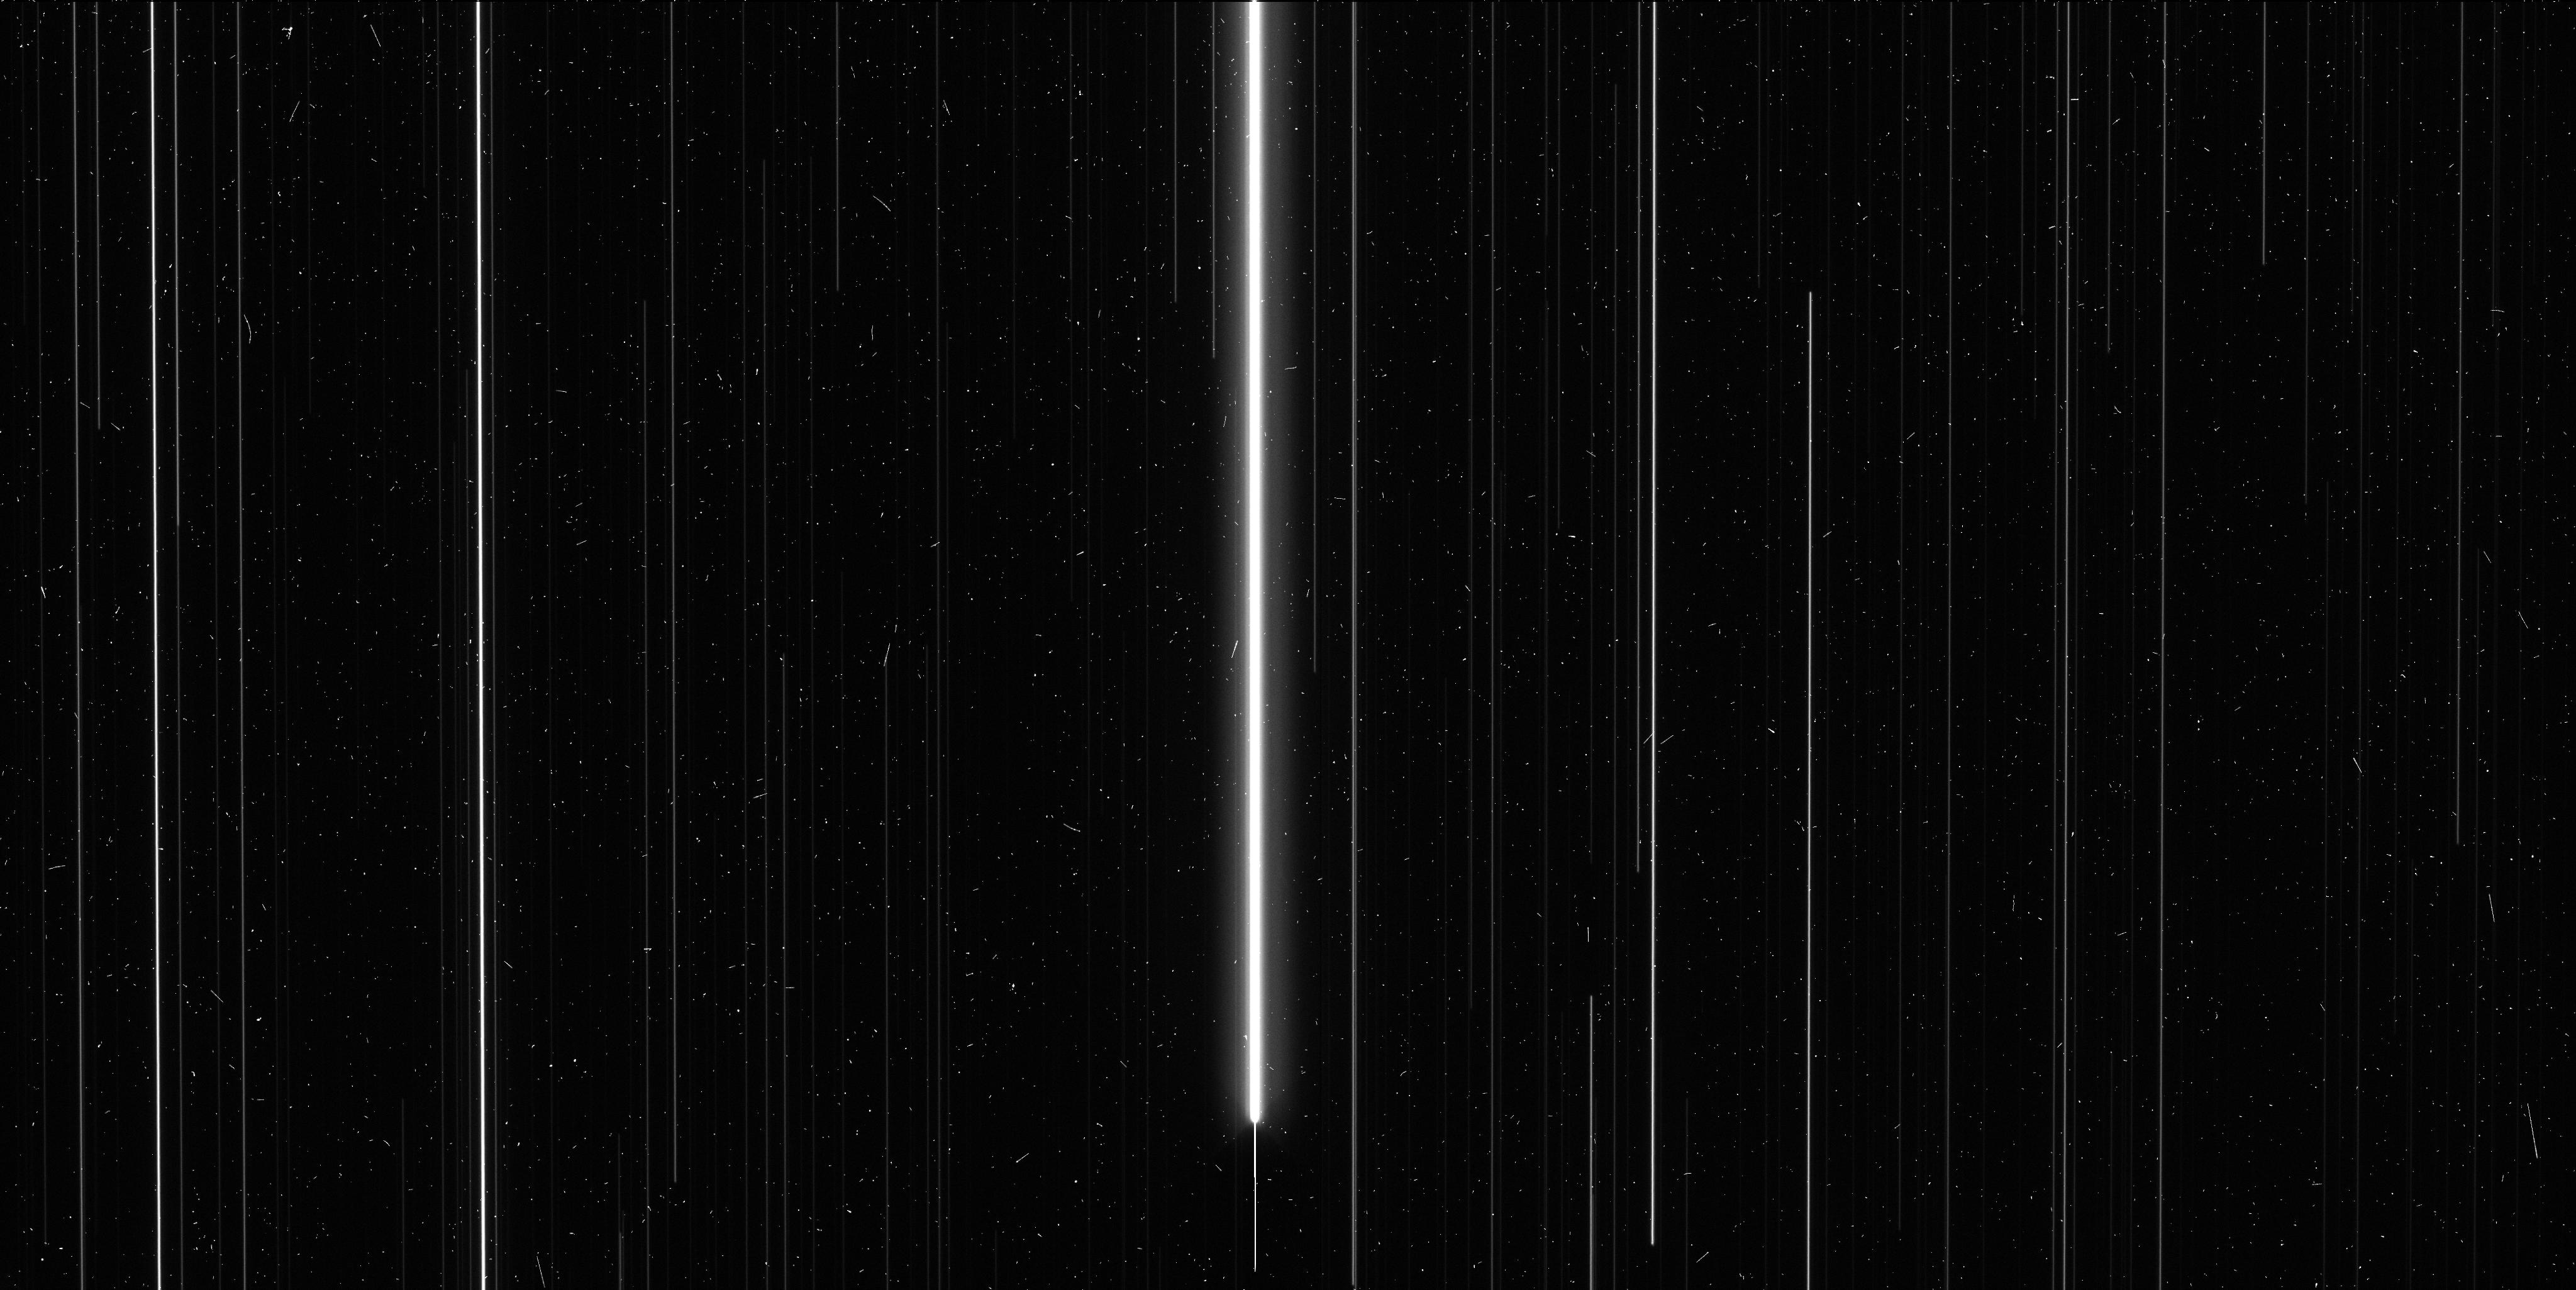
Target: V-DD-CAS
Instrument: WFC3/UVIS
Filter: F606W
Exposure: 6 min
Observation ID: ibzc21p6q

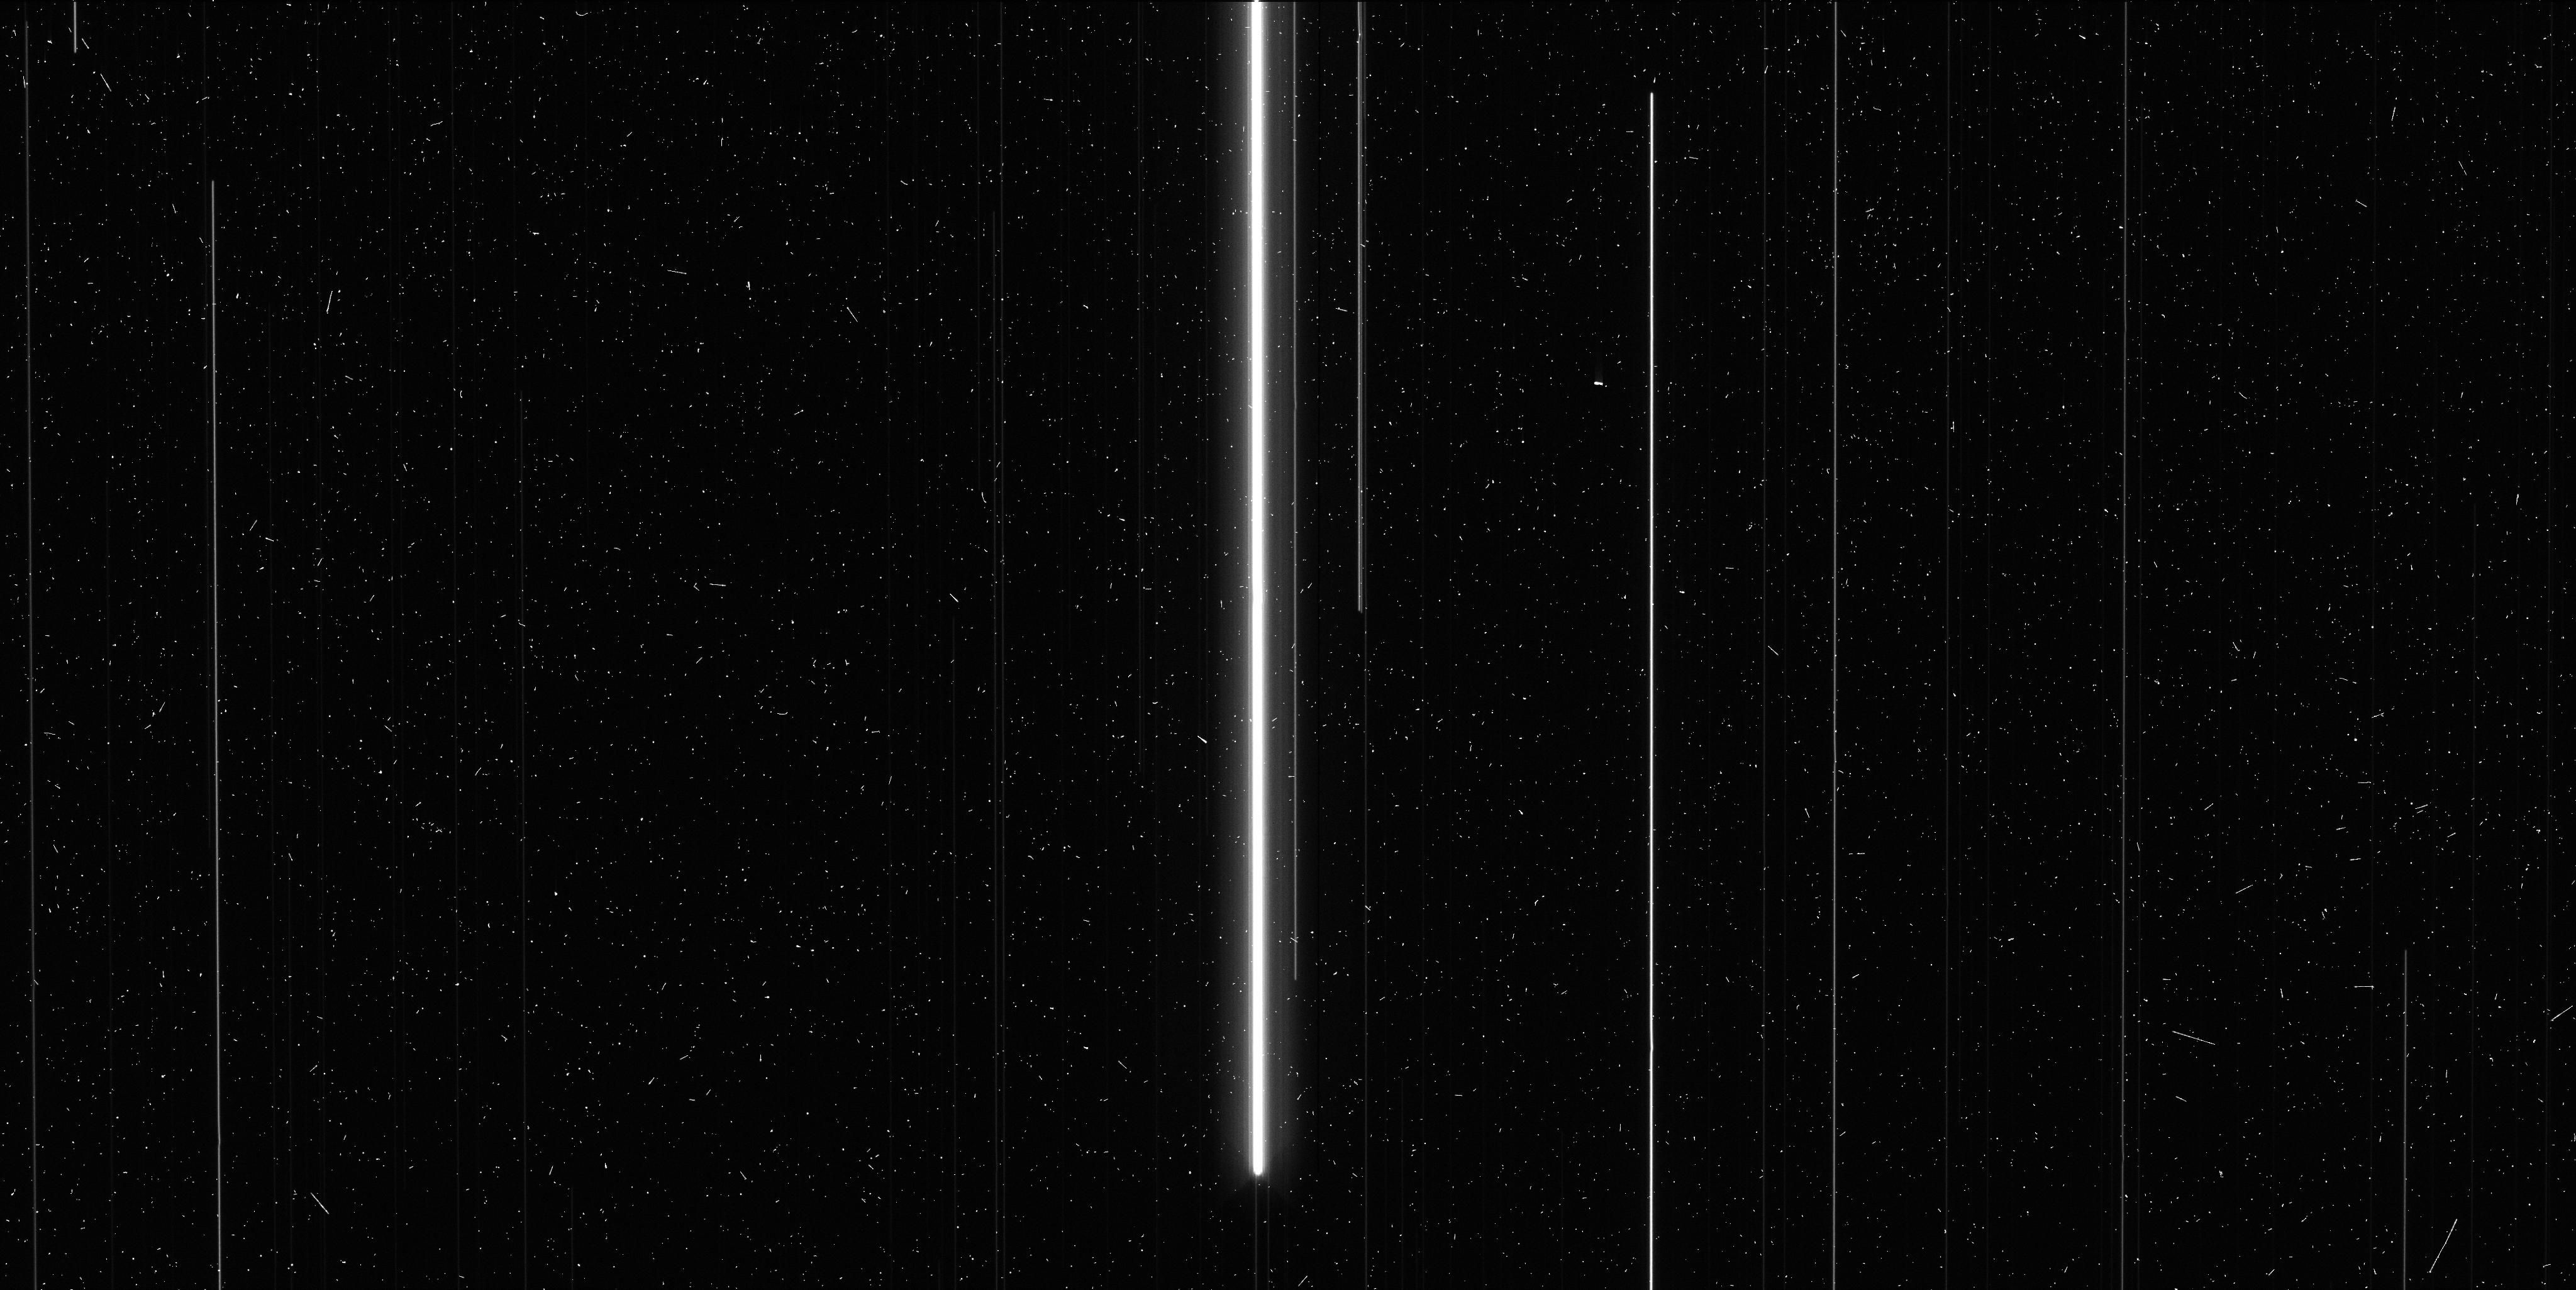
Target: V-SZ-CYG
Instrument: WFC3/UVIS
Filter: F621M
Exposure: 6 min
Observation ID: ibzc18kfq

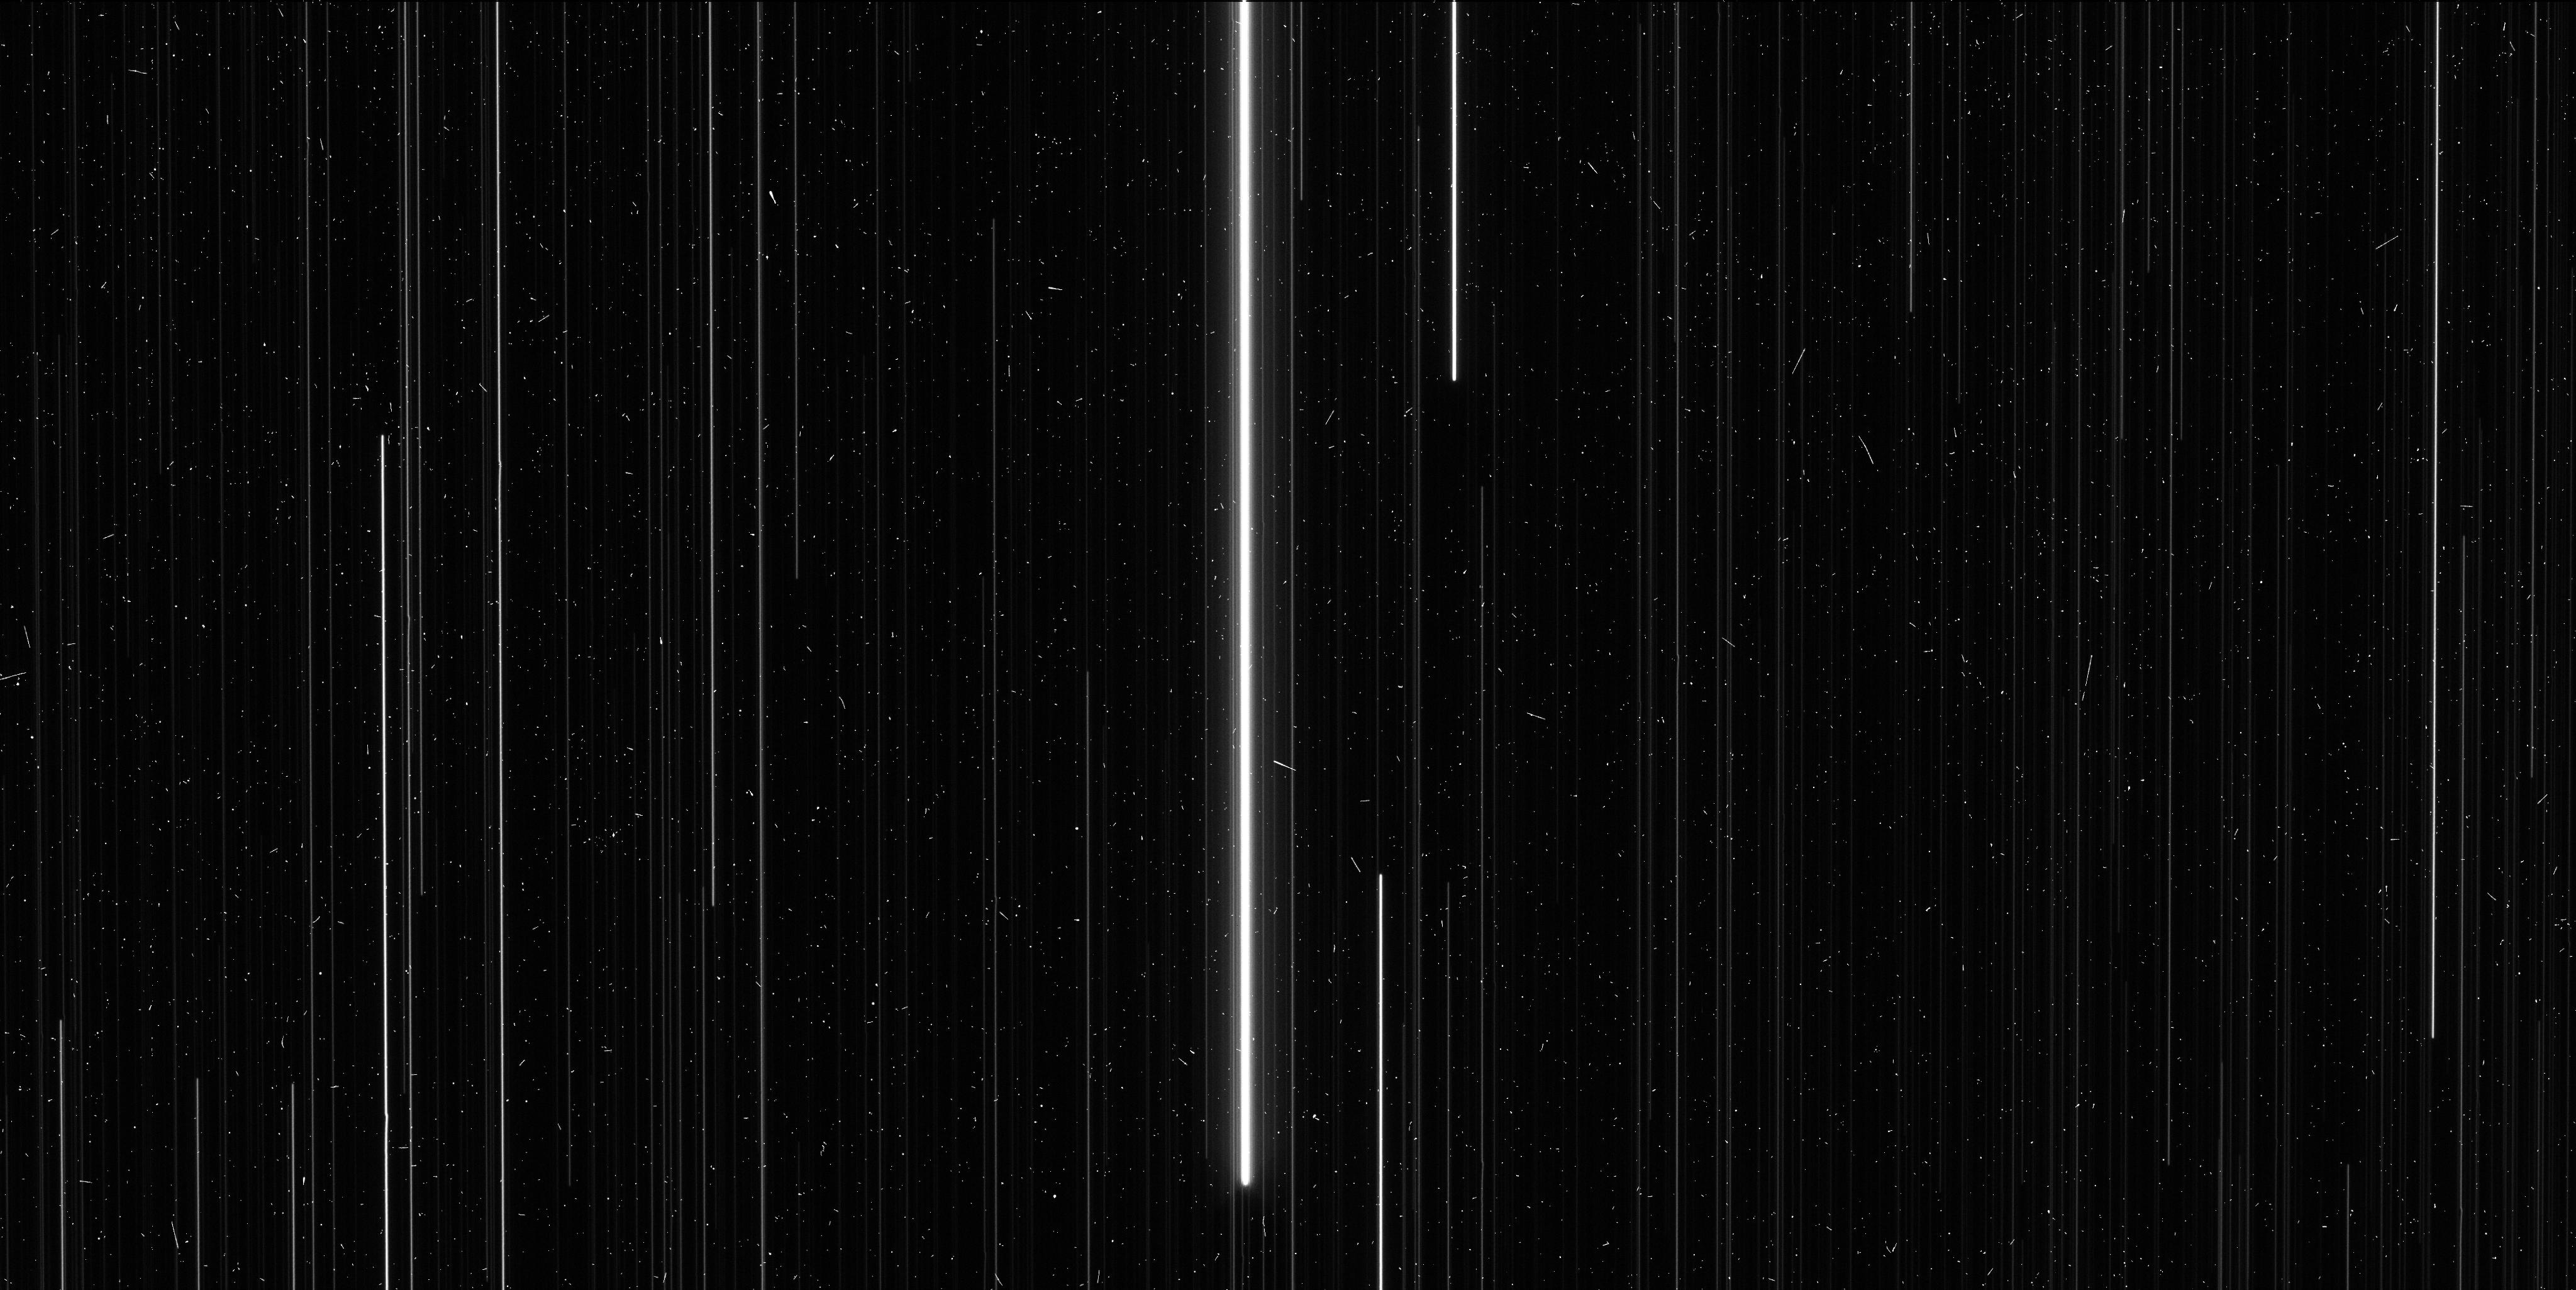
Target: V-Z-SCT
Instrument: WFC3/UVIS
Filter: F621M
Exposure: 6 min
Observation ID: ibzc16r6q

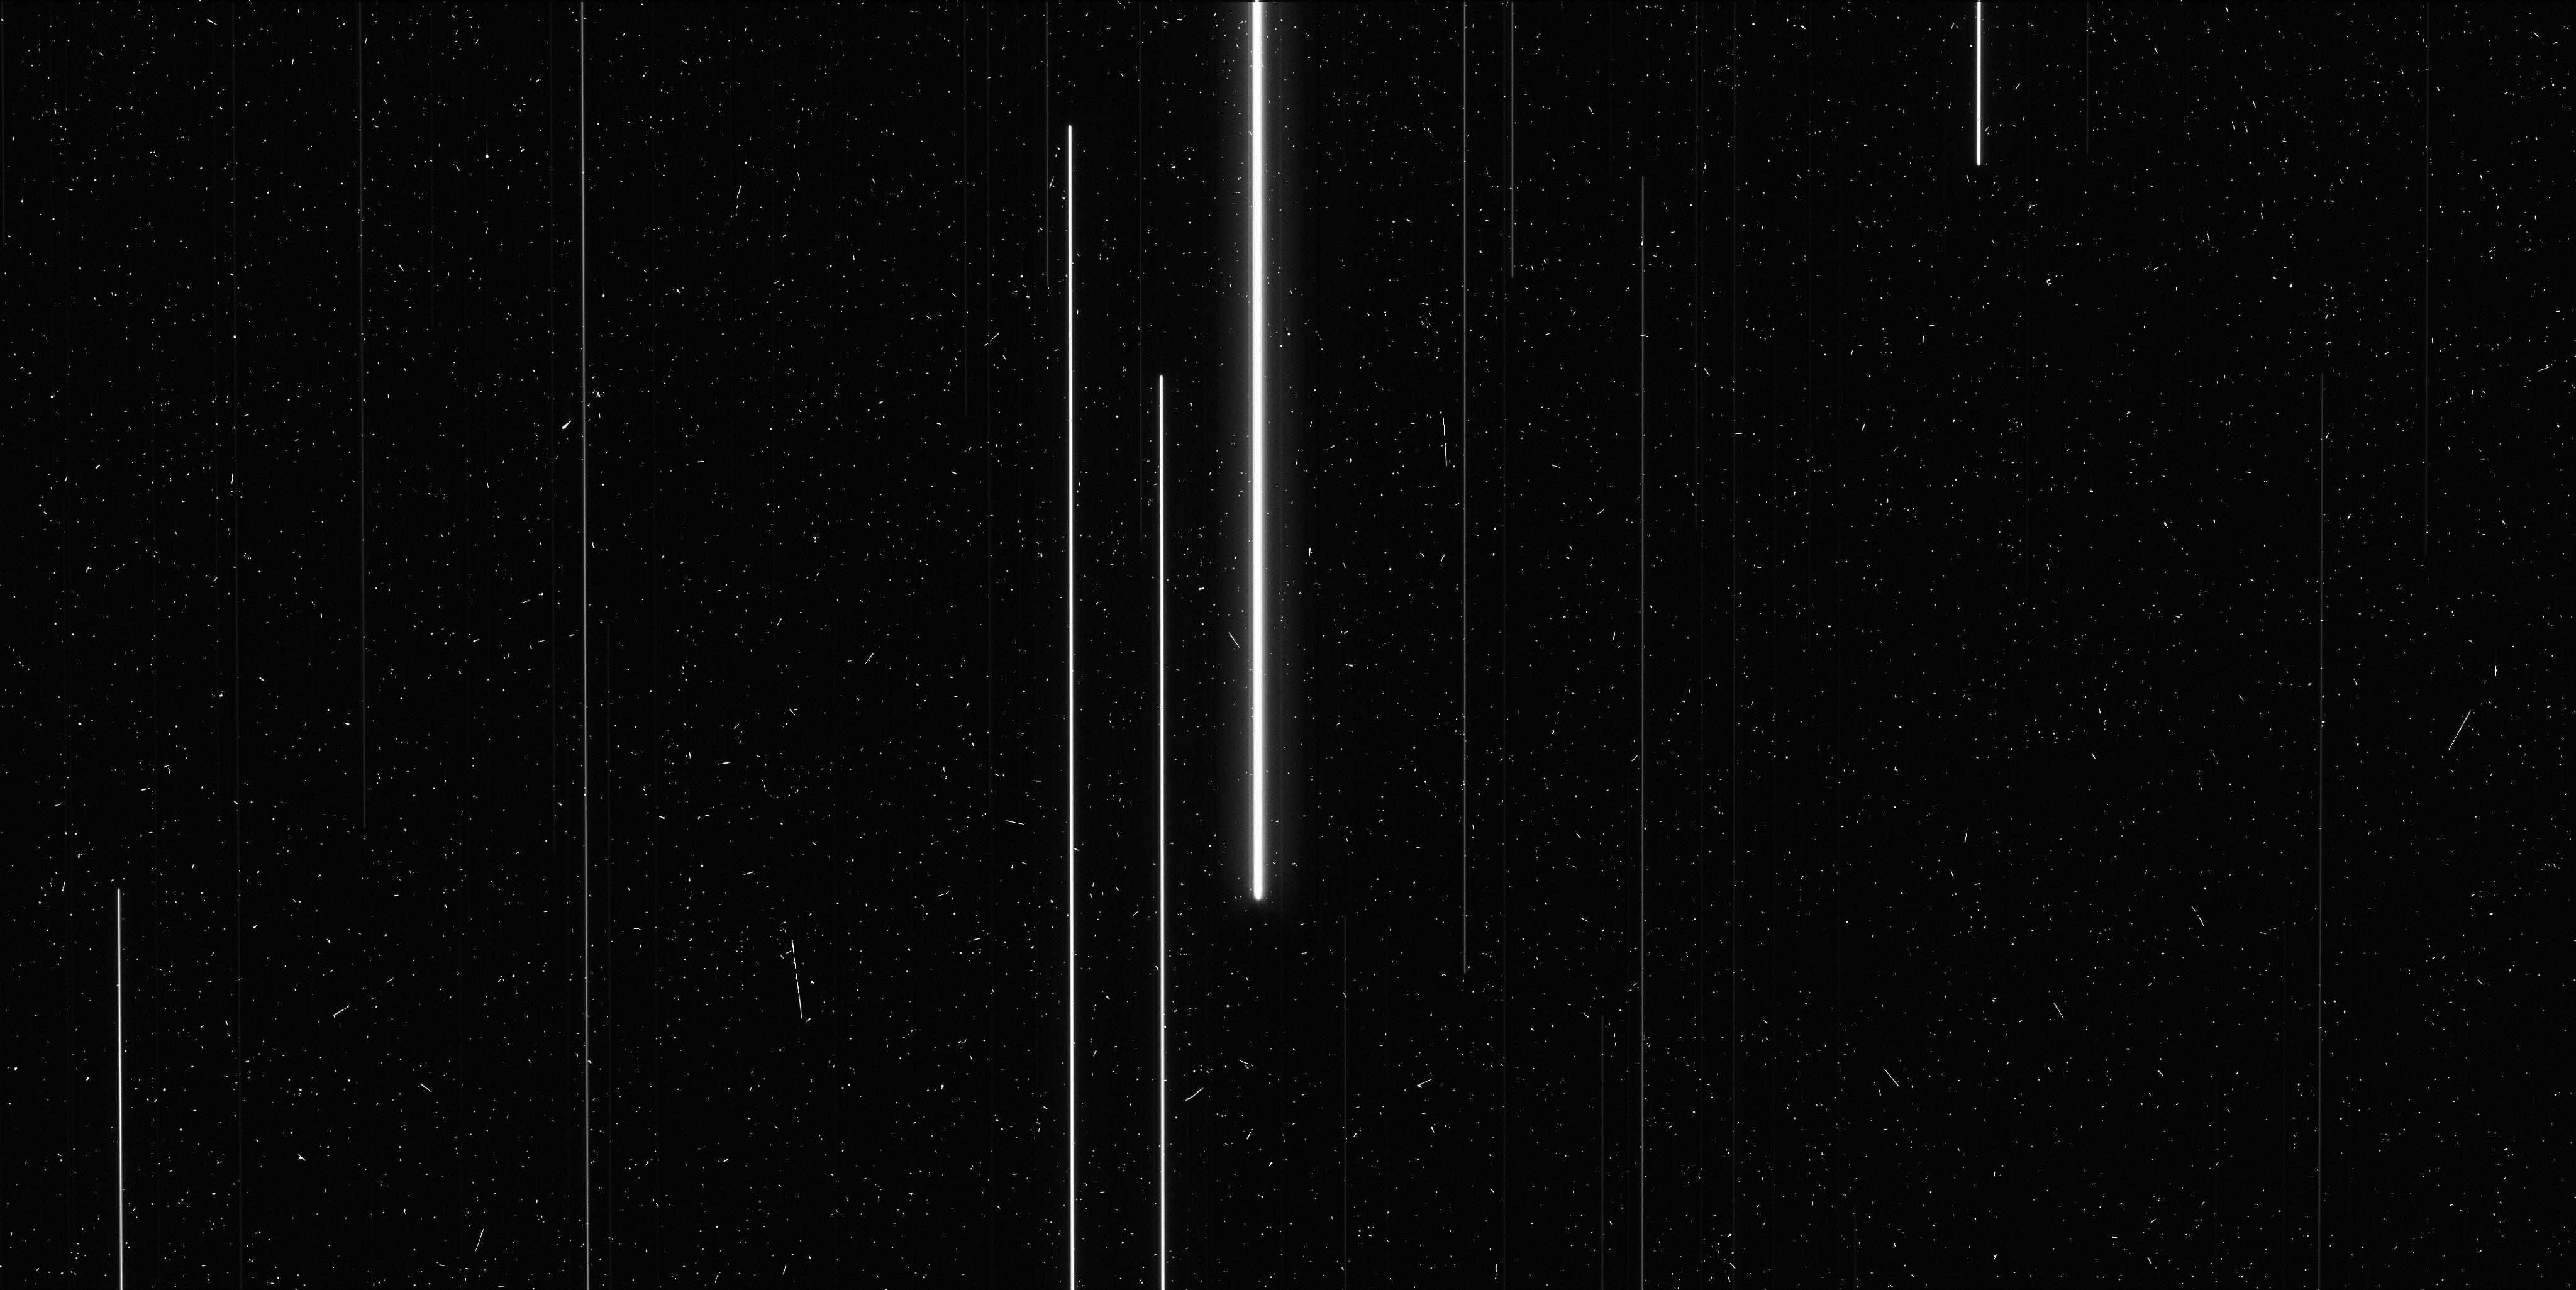
Target: V-SS-CMA
Instrument: WFC3/UVIS
Filter: F621M
Exposure: 6 min
Observation ID: ibzc04knq

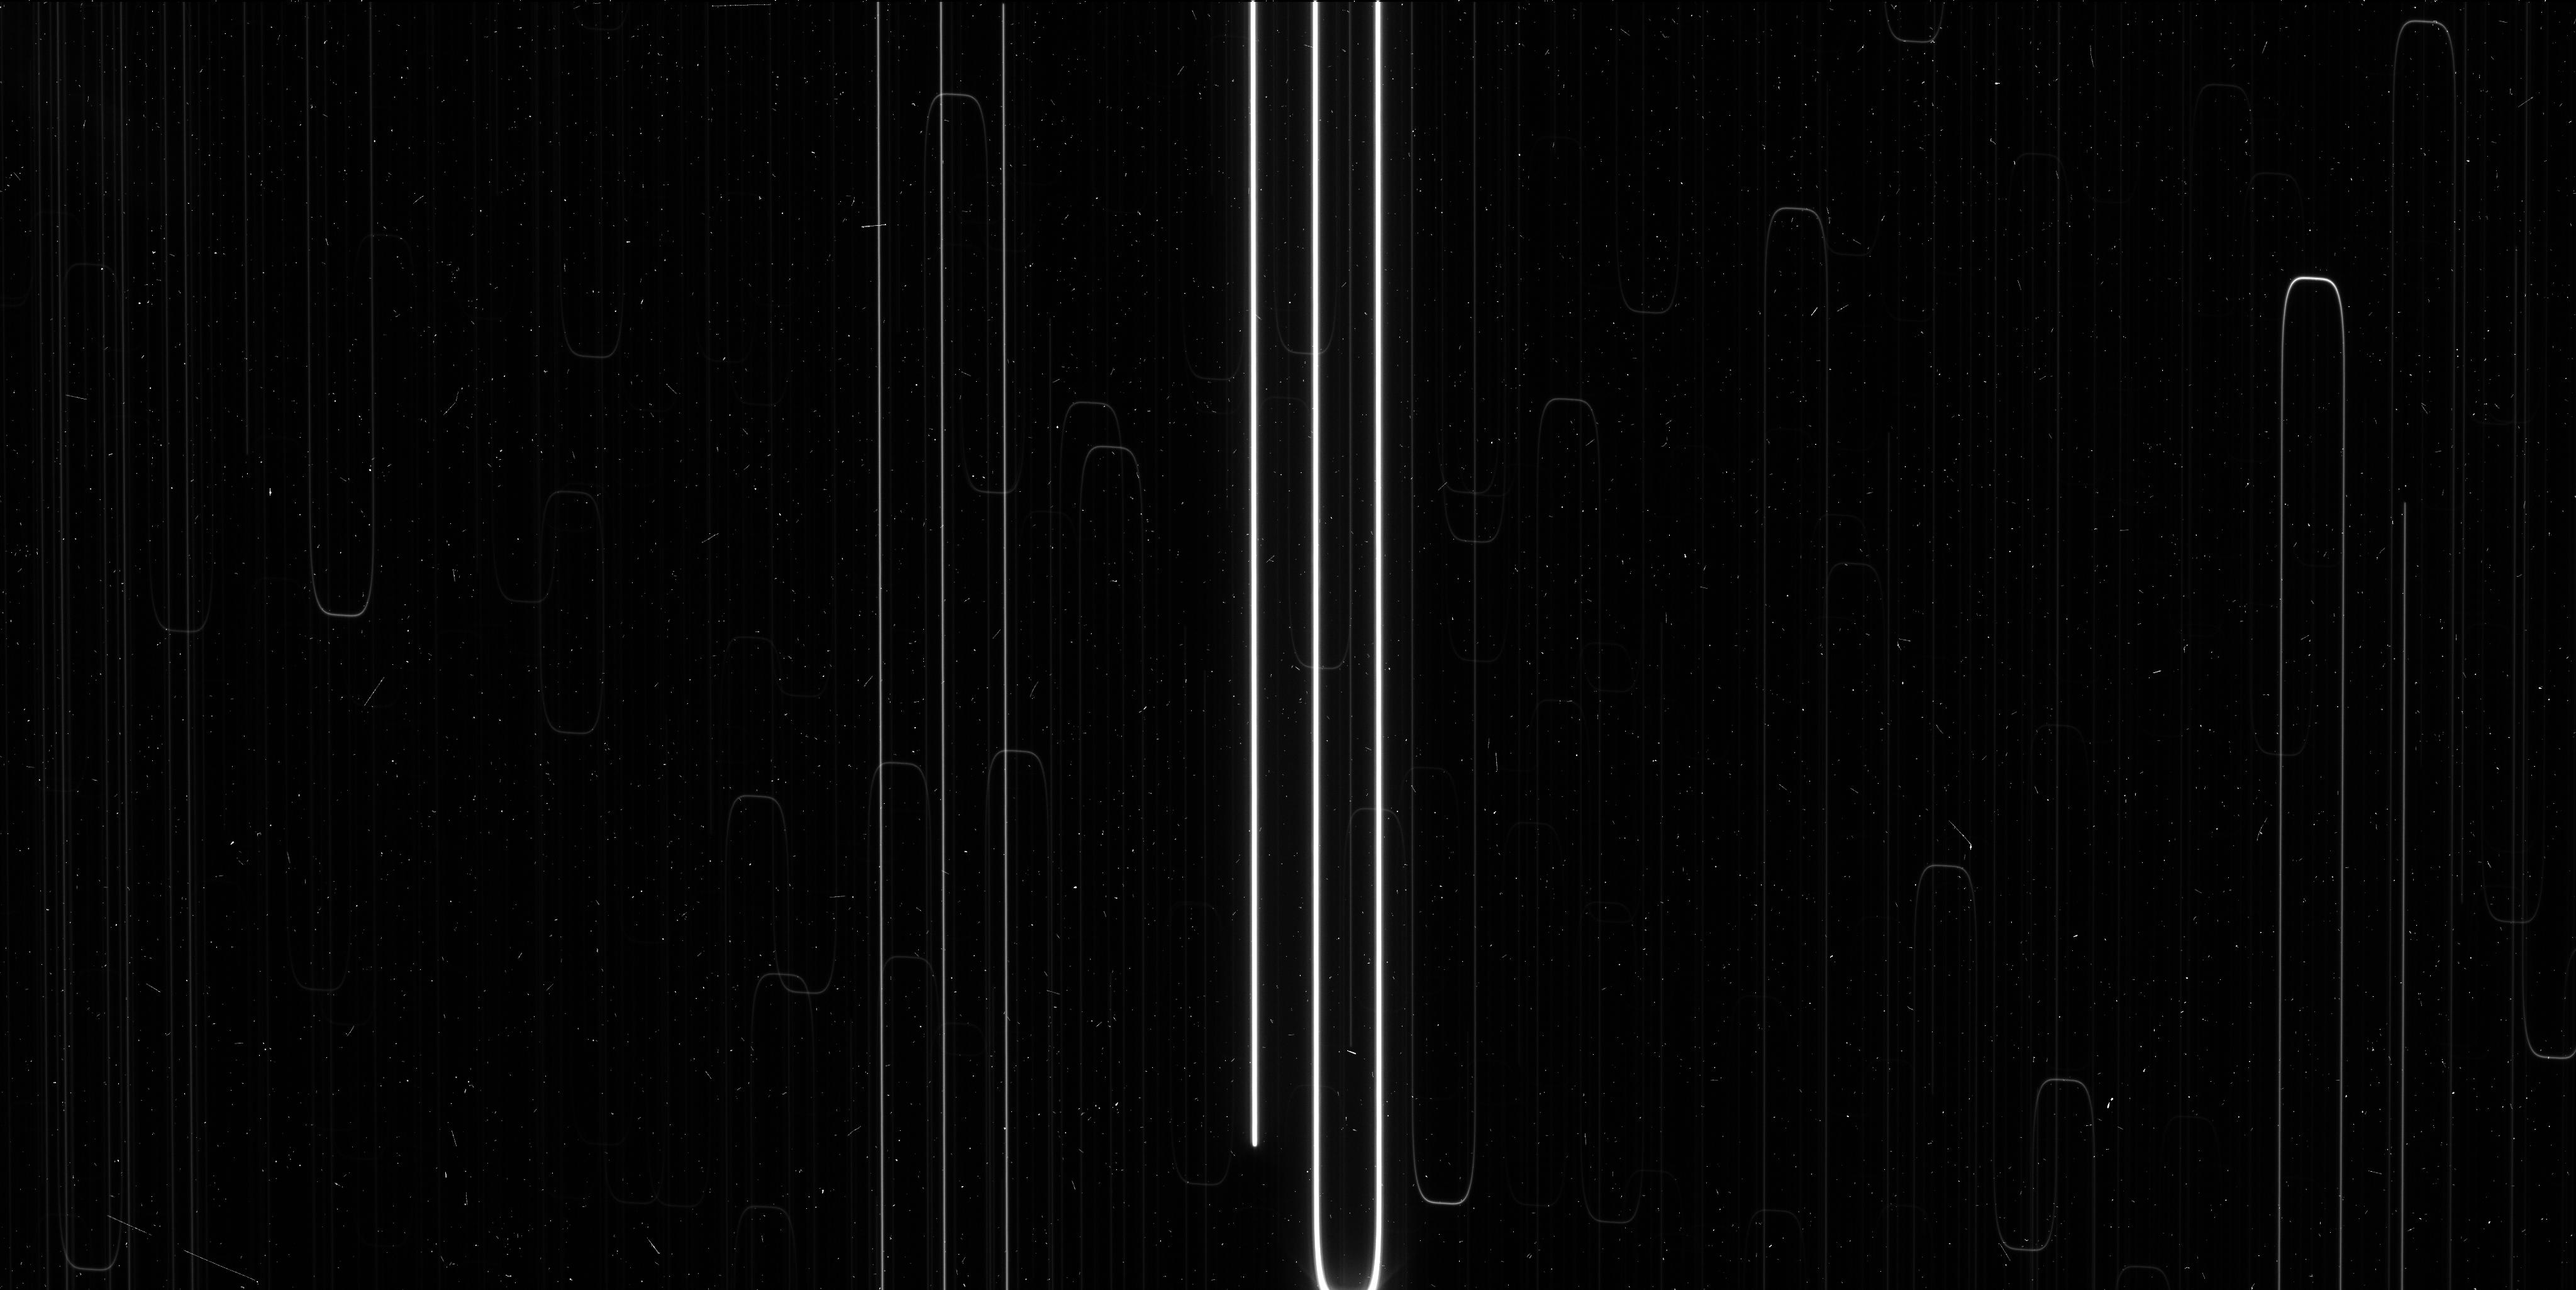
Target: V-XY-CAR
Instrument: WFC3/UVIS
Filter: F606W
Exposure: 6 min
Observation ID: ibzc02ihq

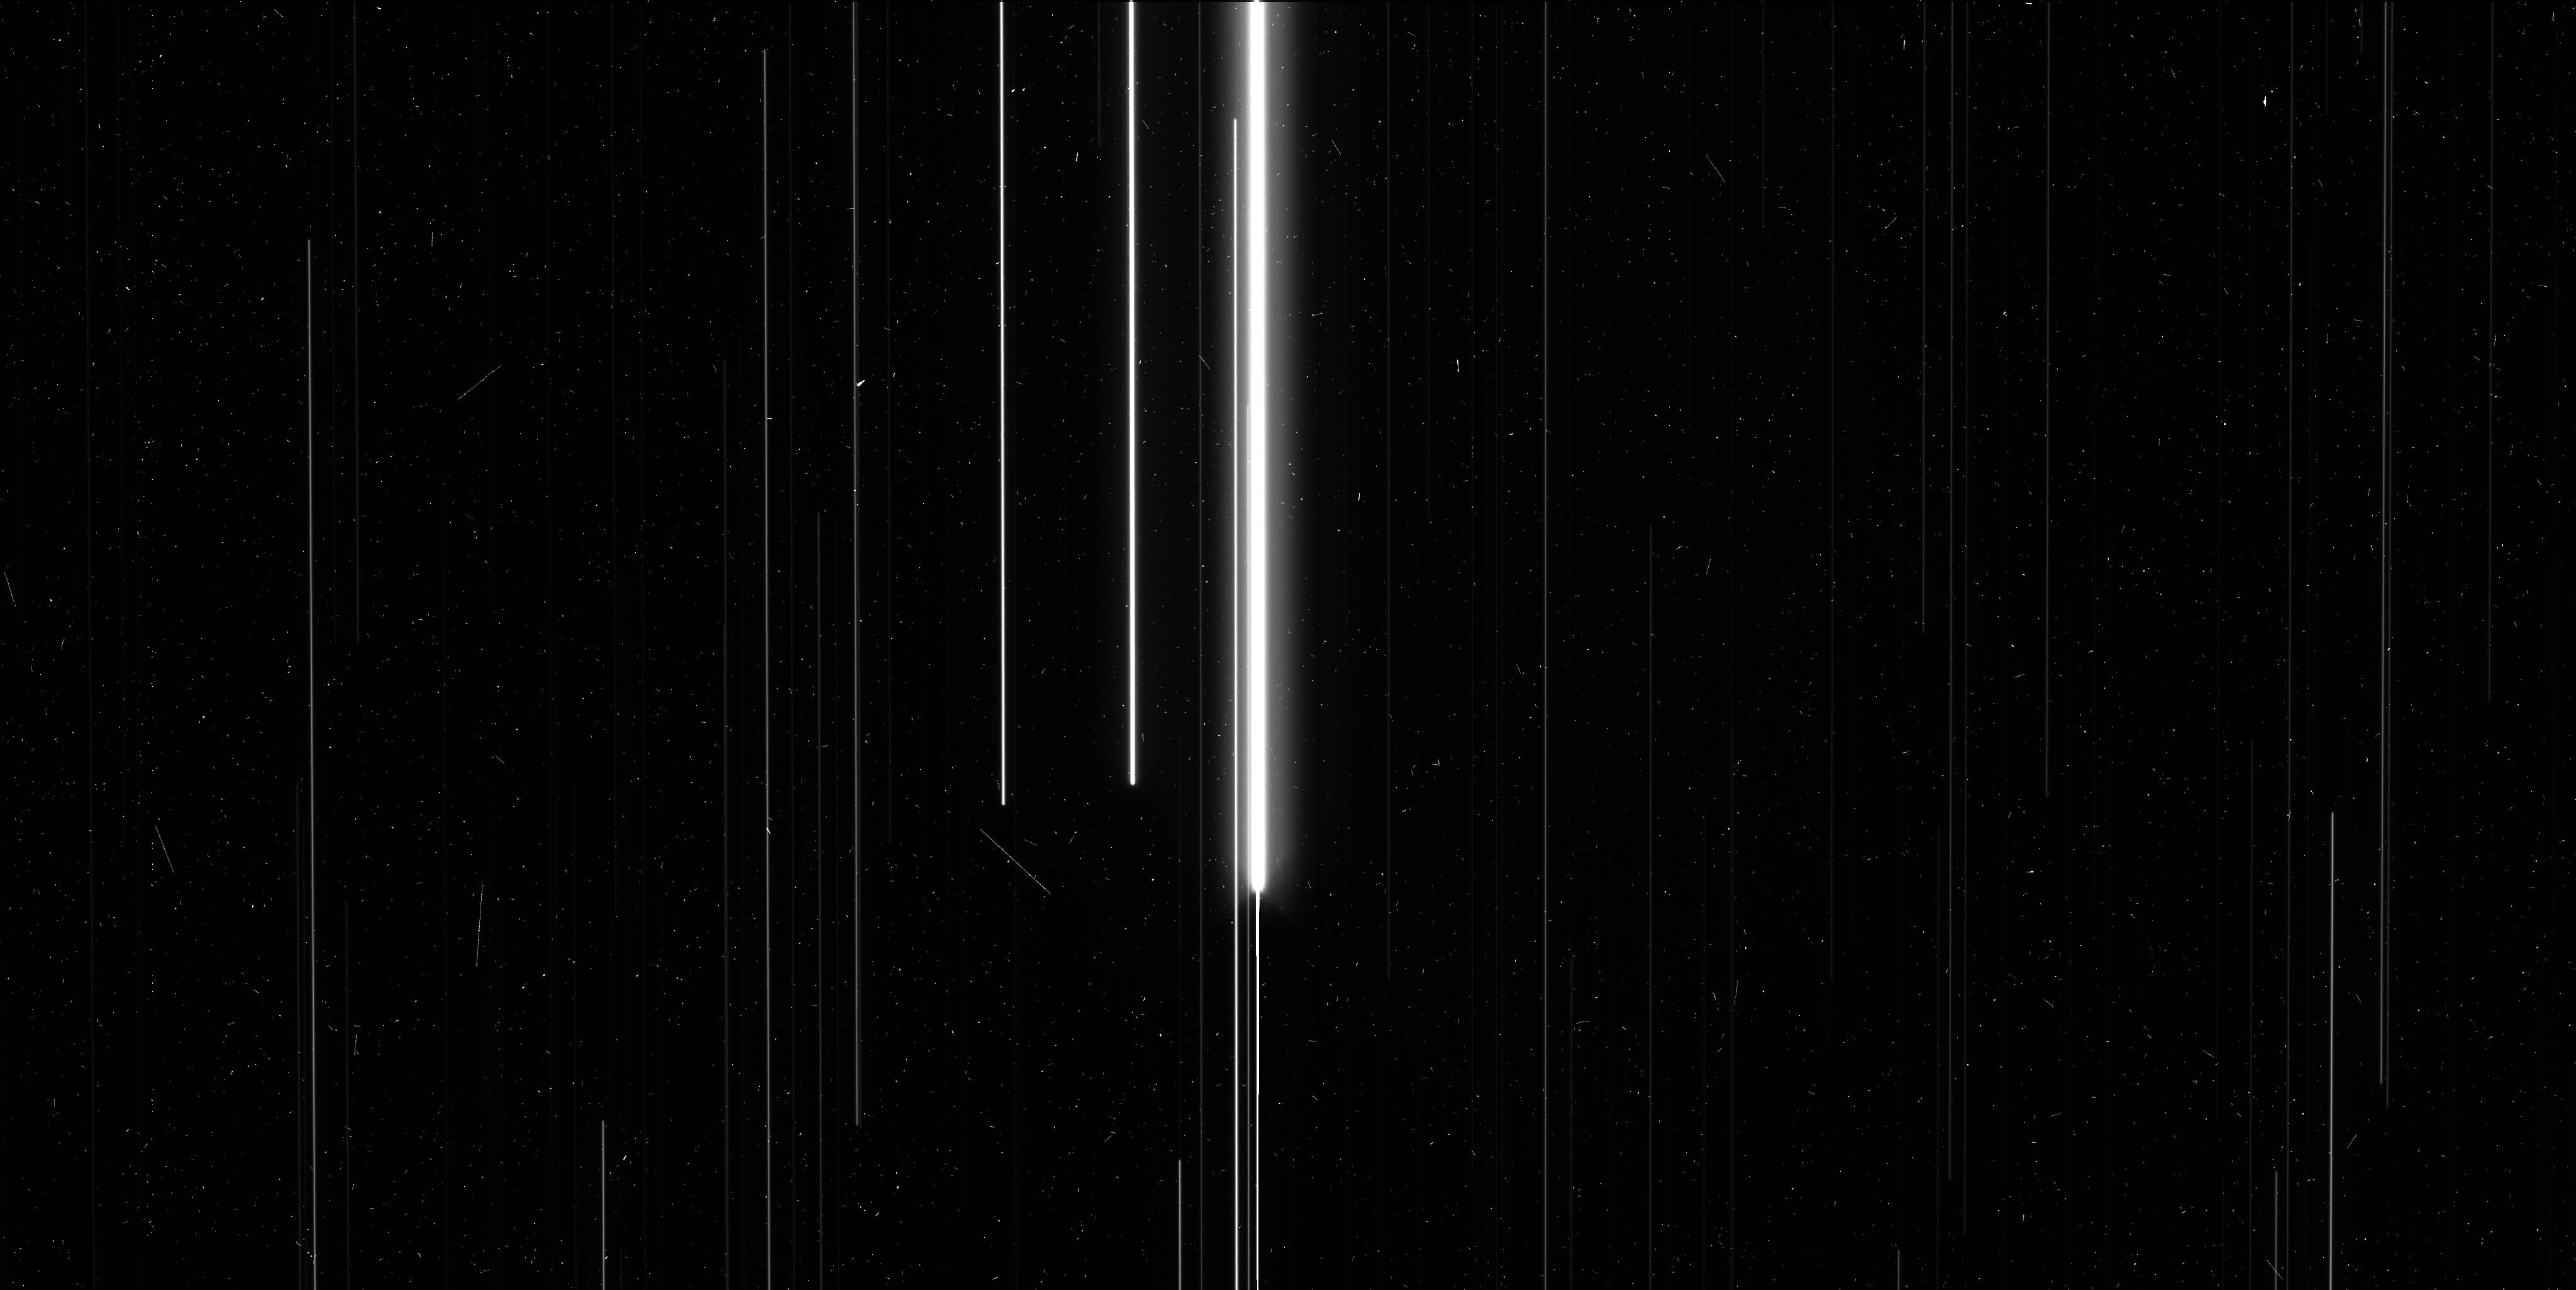
Target: V-AQ-PUP
Instrument: WFC3/UVIS
Filter: F606W
Exposure: 4 min
Observation ID: ibzc14pbq

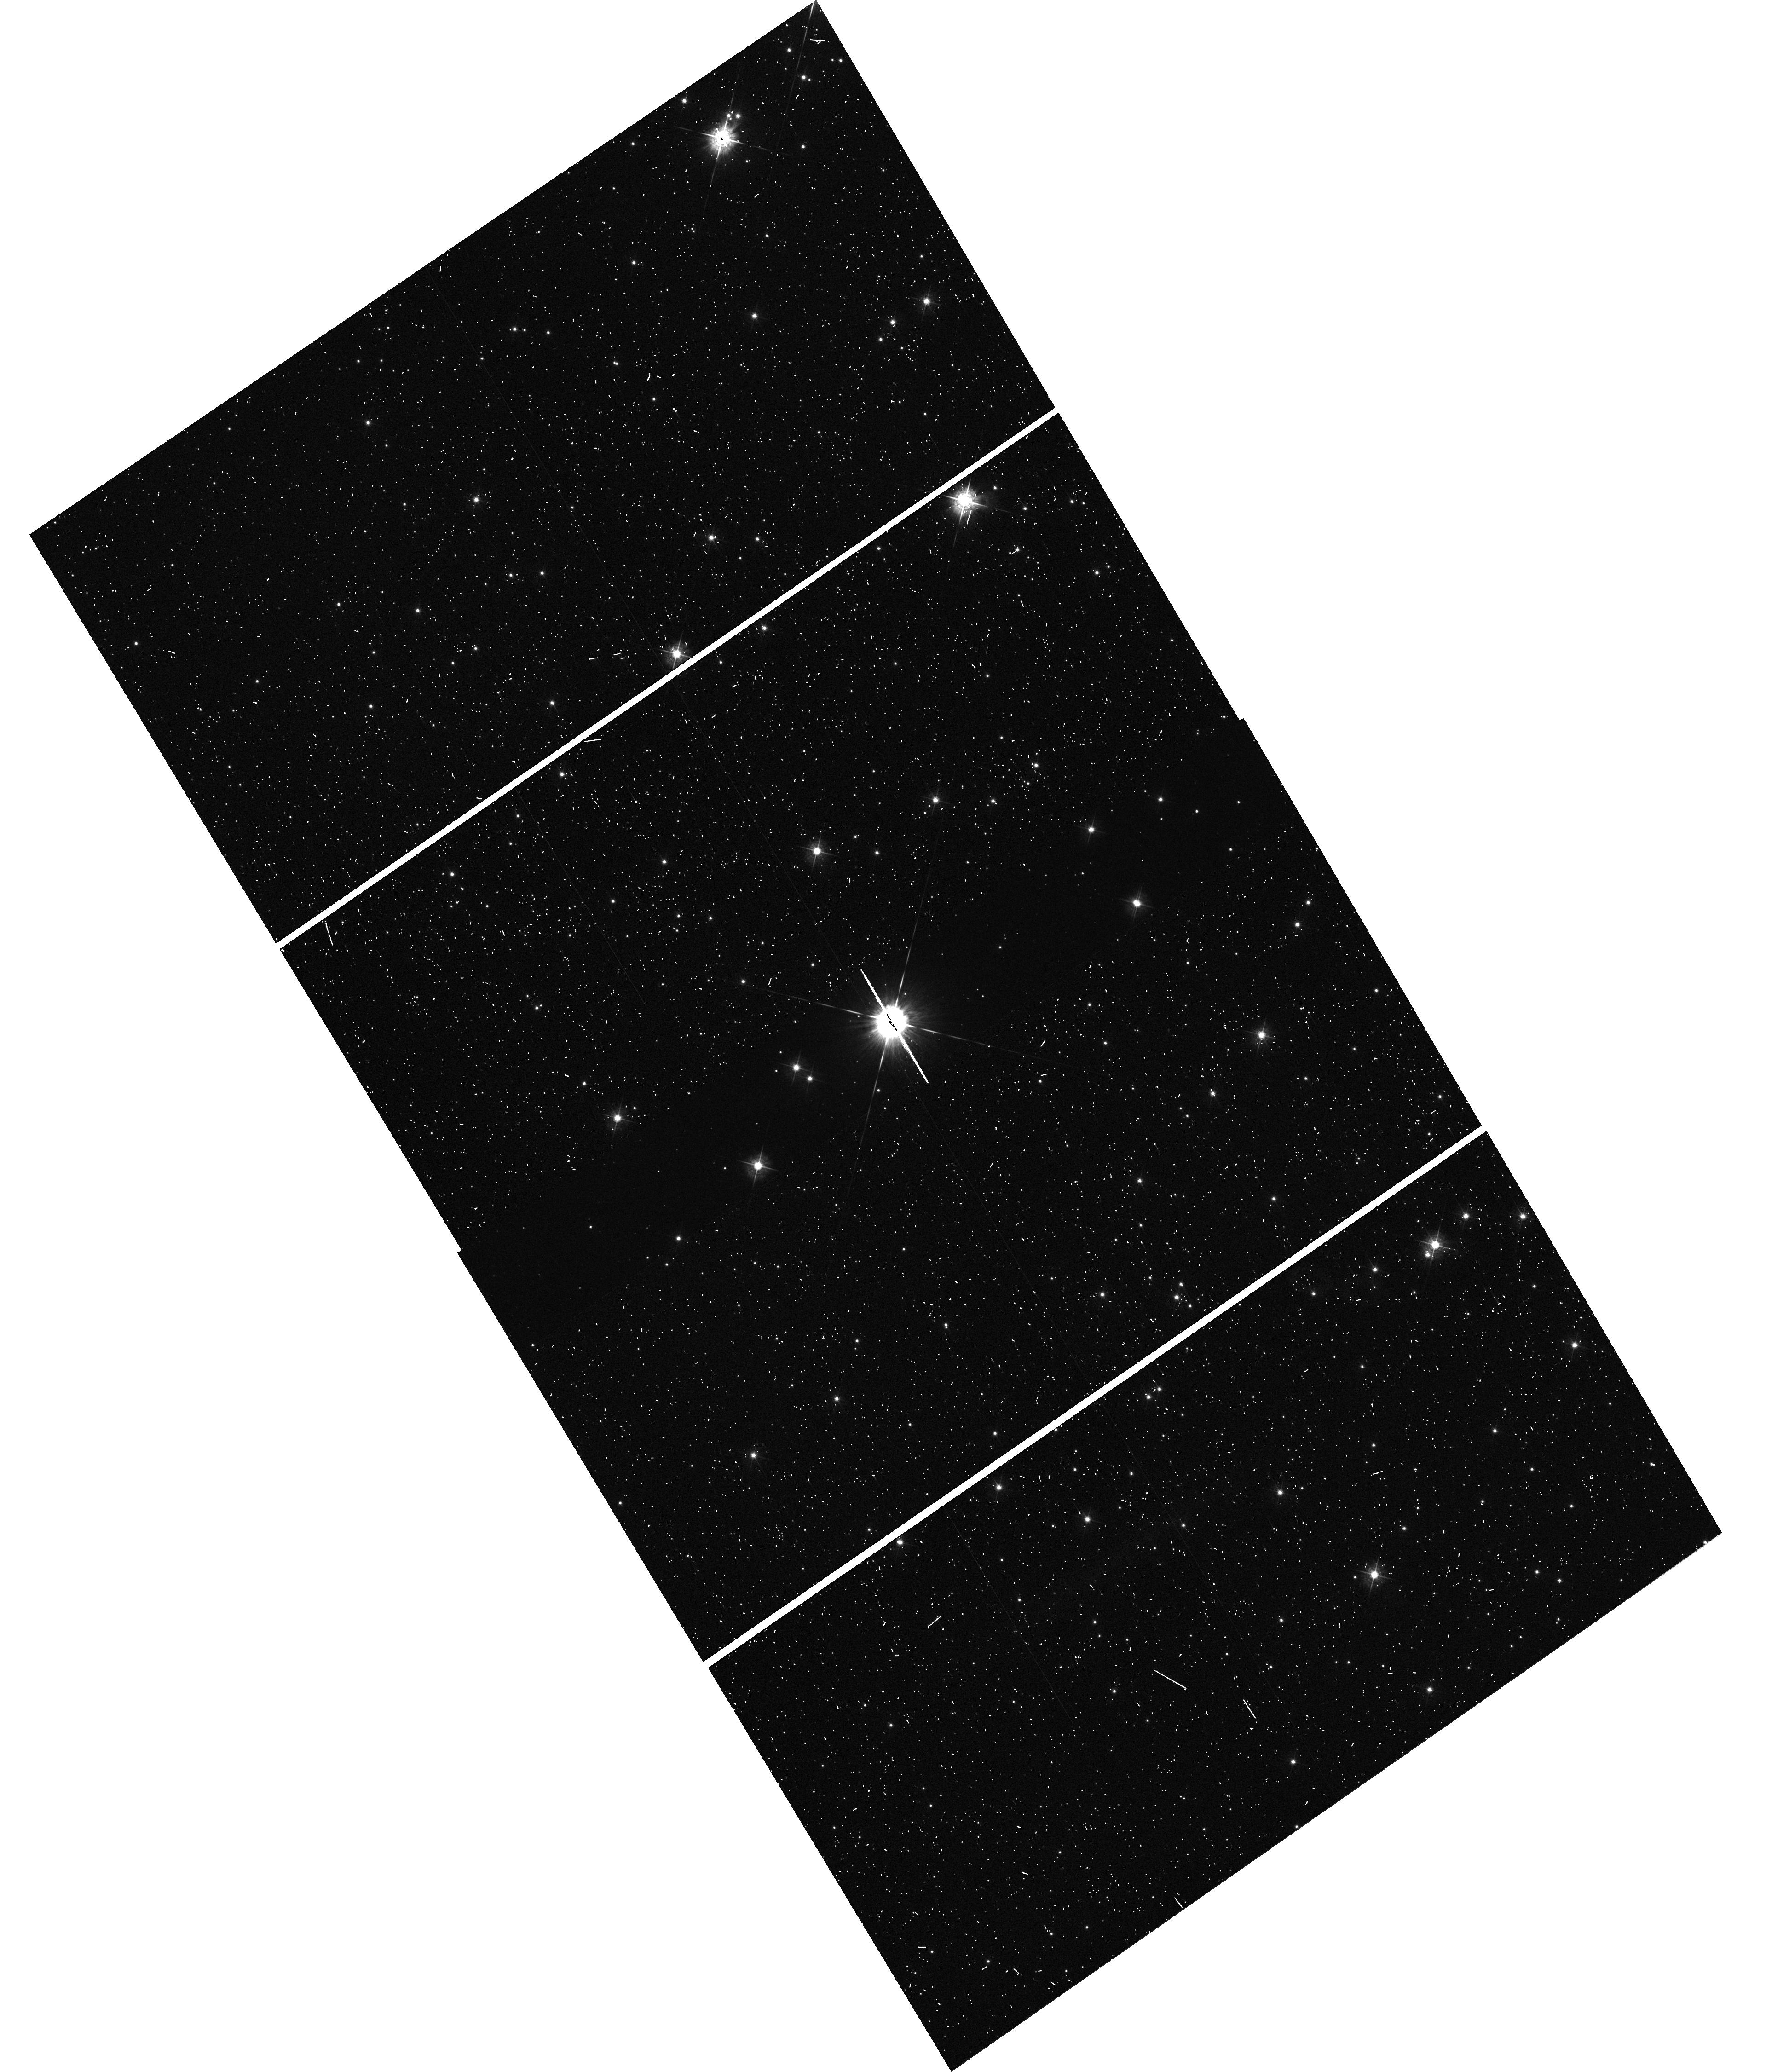
Target: V-XZ-CAR
Instrument: WFC3/UVIS
Filter: F547M
Exposure: 2 min
Observation ID: hst_12879_12_wfc3_uvis_f547m_ibzc12

A 1% Measurement of the Distance Scale with Perpendicular Spatial Scanning (PI: Riess, Adam)

We propose to measure the distance scale to 1% precision using a new capability of HST, thereby paving the way for a 1% measurement of the Hubble constant. Perpendicular spatial scanning with WFC3 can improve the precision of relative astrometry for parallax measurements by an order of magnitude over the previous best attained with point-and-stare imaging or by use of the Fine Guidance Sensor. We successfully demonstrated this capability with a Cycle 19 test program, measuring the position of bright Milky Way Cepheids to an unprecedented precision of 20 micro-arcseconds for optical sources. The leverage afforded by the technique can be used to extend the useful range of optical trigonometric parallax measurements to 1-3 kpc to collect a sample of long-period Cepheids, analogues of the Cepheids observable by HST in the nearest hosts of Type Ia supernovae. We propose to measure the distances to 11 Galactic Cepheids and obtain the photometry of these Cepheids on the same photometric system as distant Cepheids to eliminate zeropoint errors in the determination of H_0. Our program will establish a new technique to benefit a wide range of programs while advancing the investigation of unknowns in the present cosmological model by connecting the distance scale from the CMB to the present.